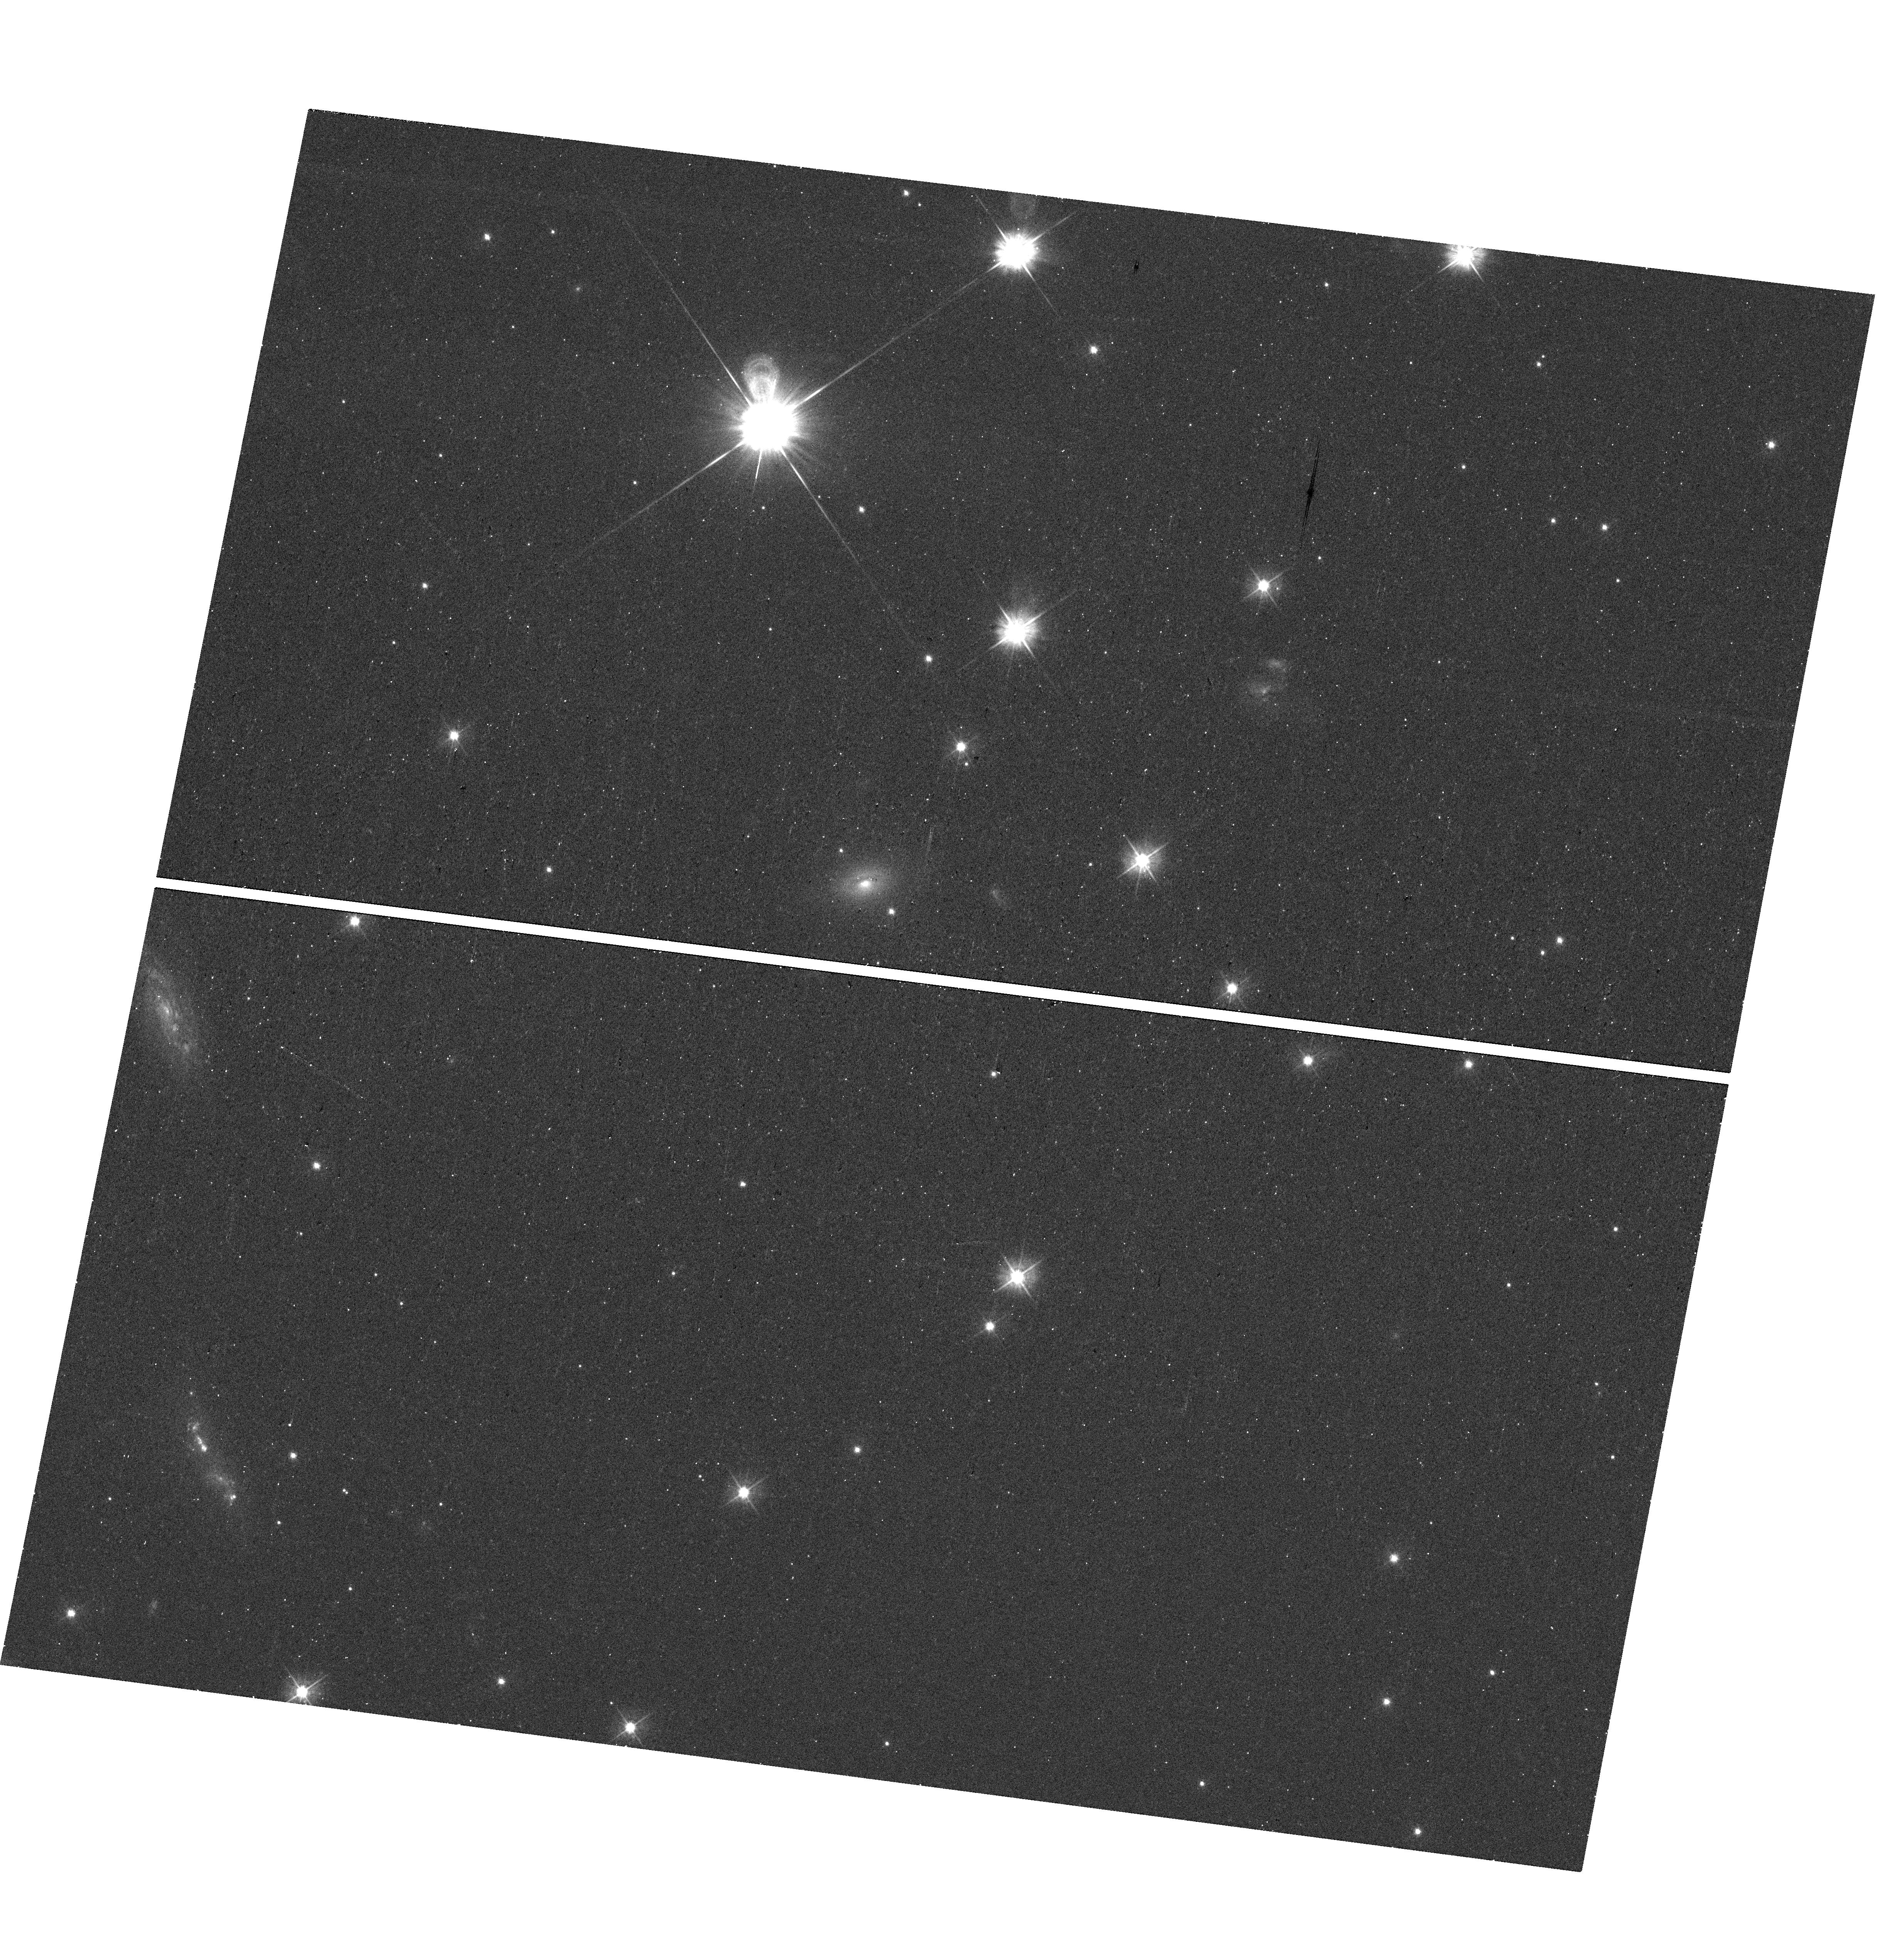
Target: SN2020WNT. Instrument: WFC3/UVIS. Filter: F475W. Exposure: 13 min. Observation ID: hst_16768_01_wfc3_uvis_f475w_ieon01

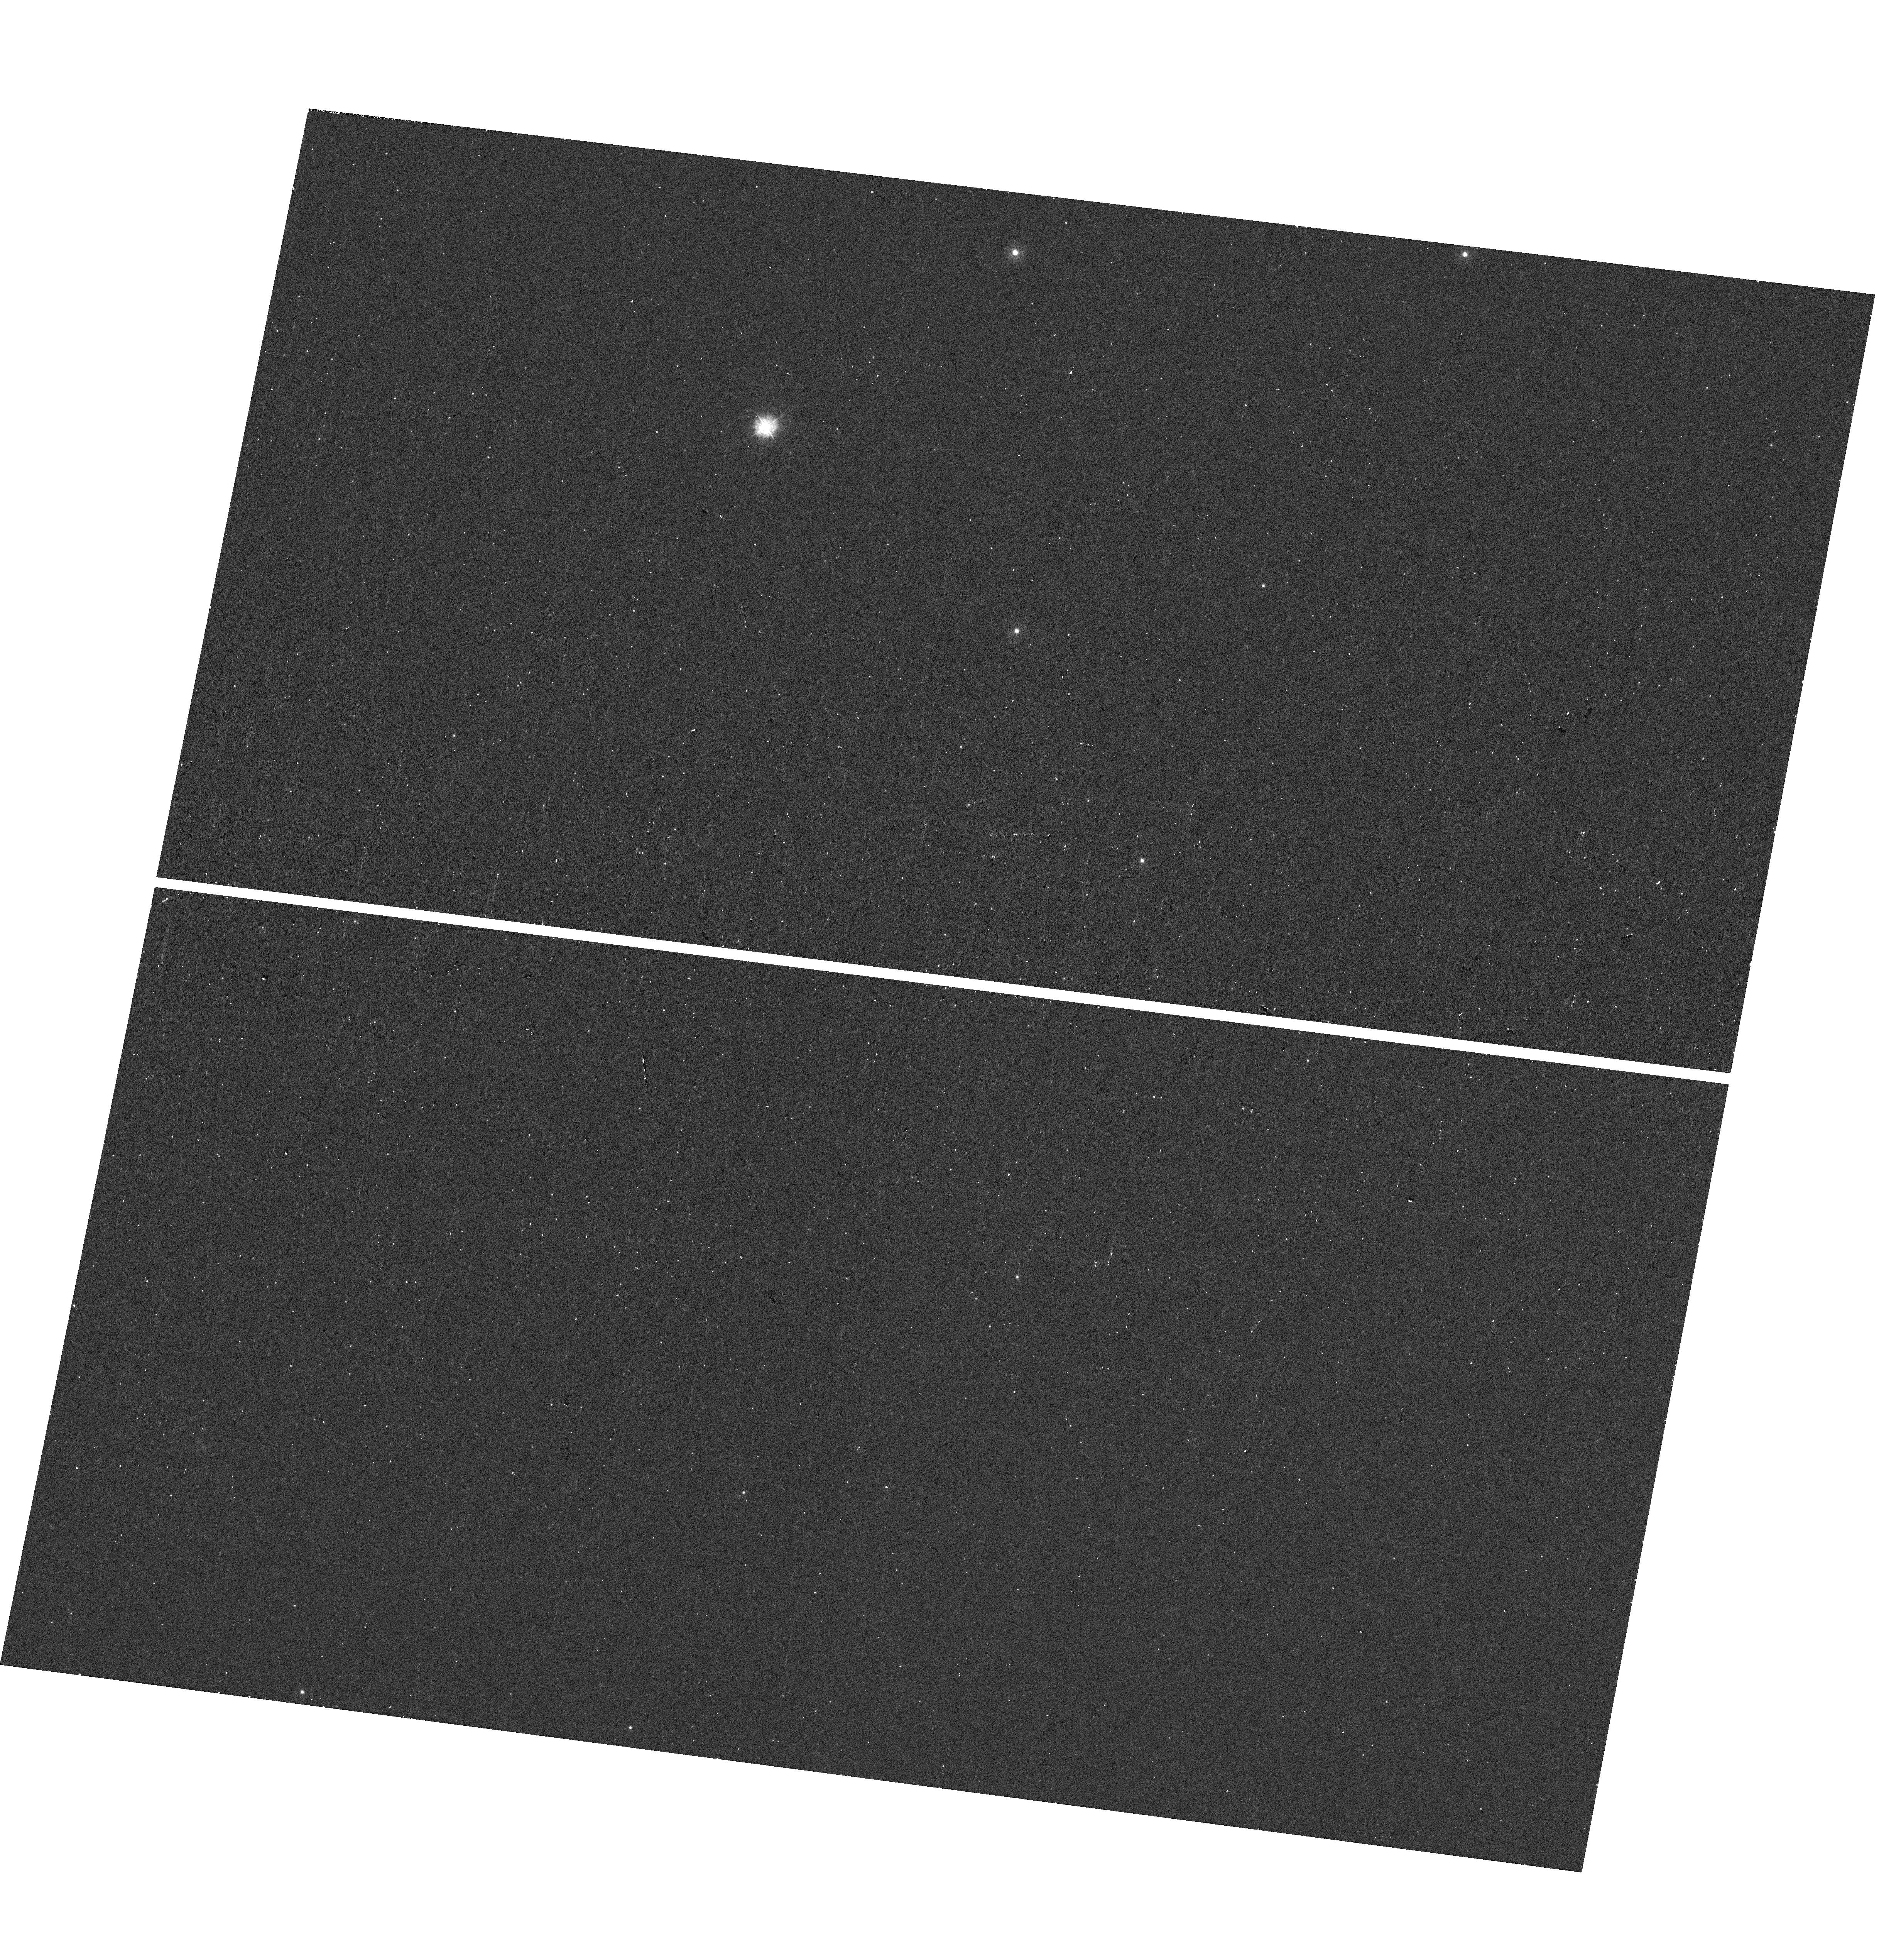
Target: SN2020WNT. Instrument: WFC3/UVIS. Filter: F275W. Exposure: 13 min. Observation ID: hst_16768_01_wfc3_uvis_f275w_ieon01

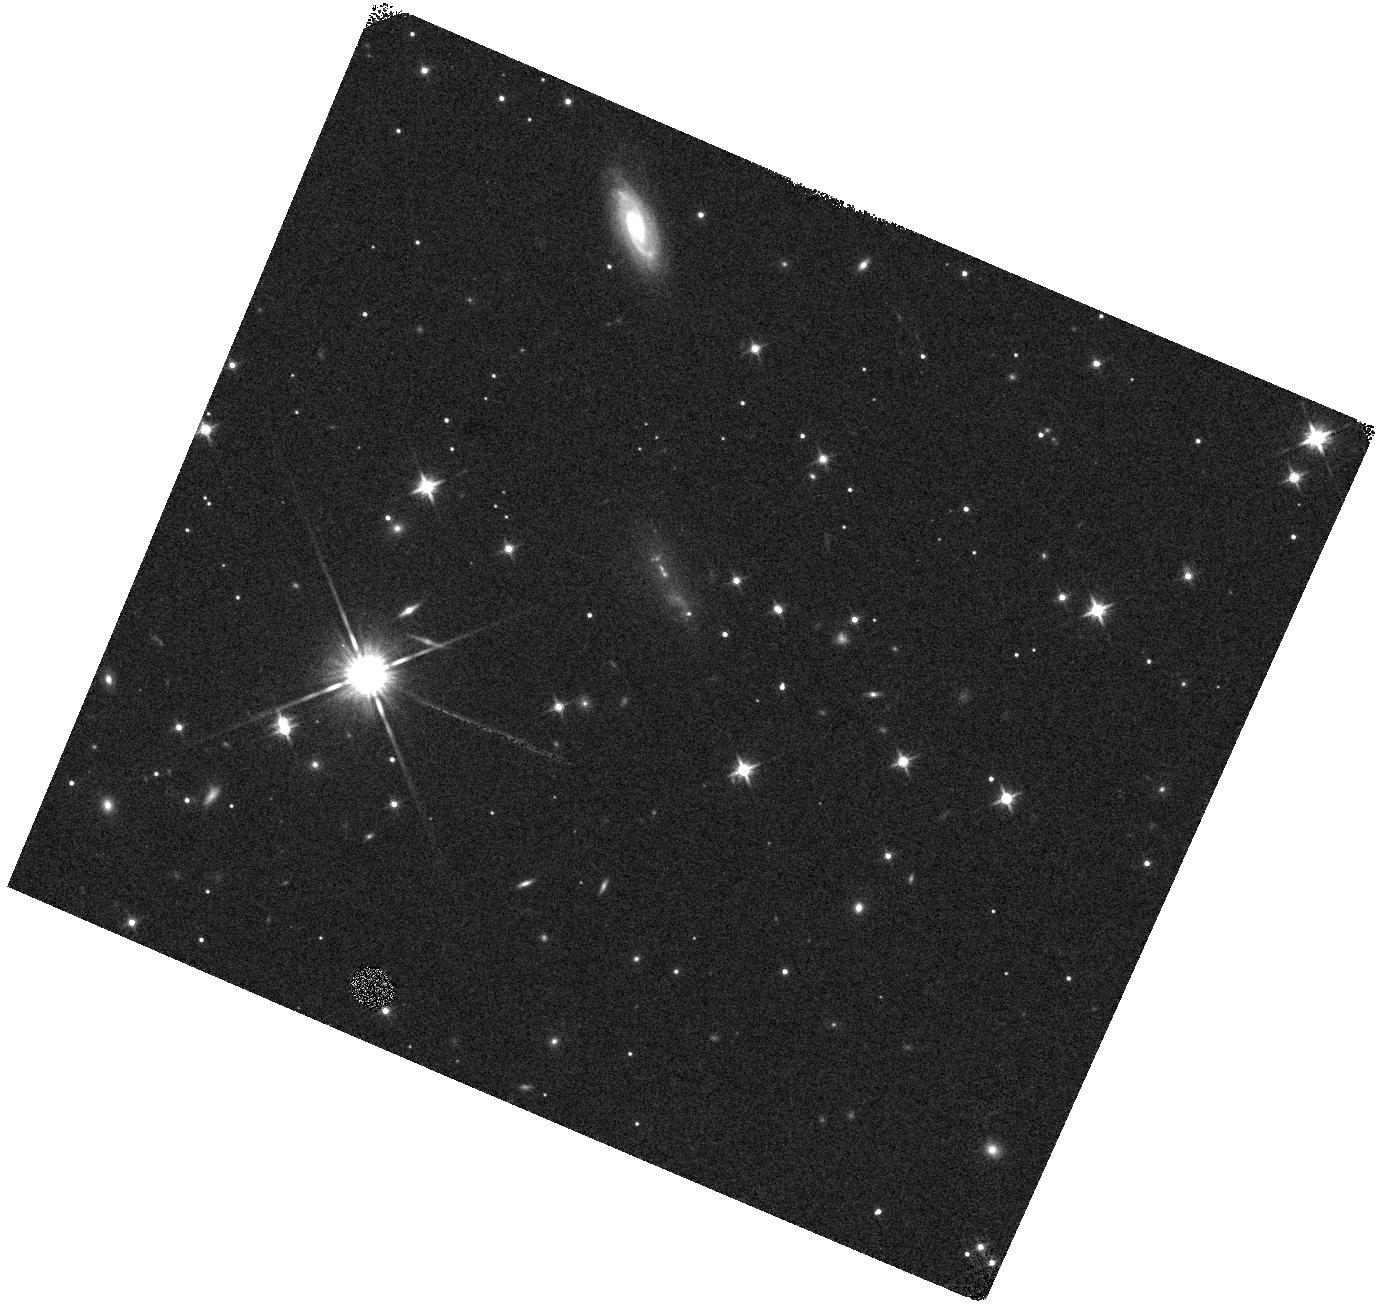
Target: SN2020WNT. Instrument: WFC3/IR. Filter: F140W. Exposure: 1 min. Observation ID: hst_16768_02_wfc3_ir_f140w_ieon02

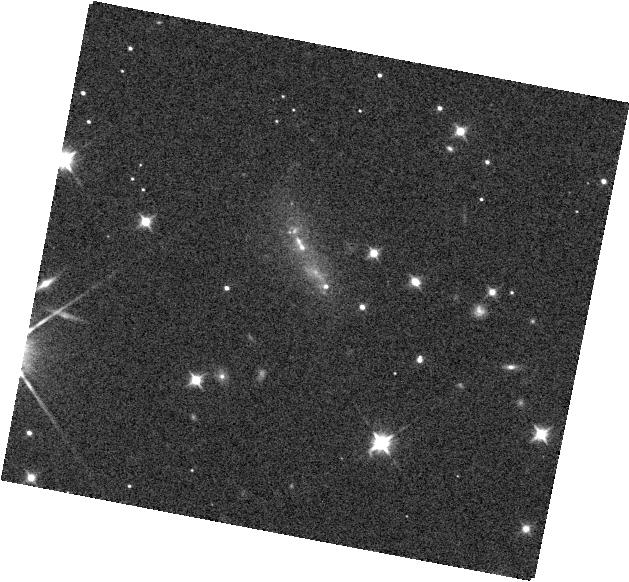
Target: SN2020WNT. Instrument: WFC3/IR. Filter: F105W. Exposure: 2 min. Observation ID: hst_16768_01_wfc3_ir_f105w_ieon01

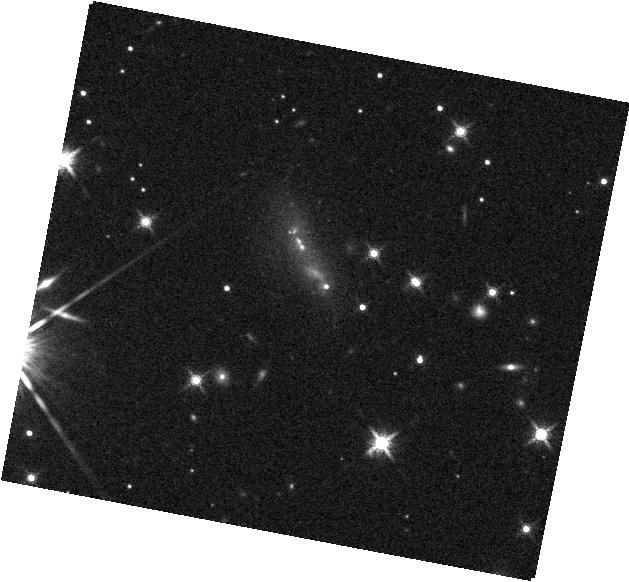
Target: SN2020WNT. Instrument: WFC3/IR. Filter: F160W. Exposure: 4 min. Observation ID: hst_16768_01_wfc3_ir_f160w_ieon01

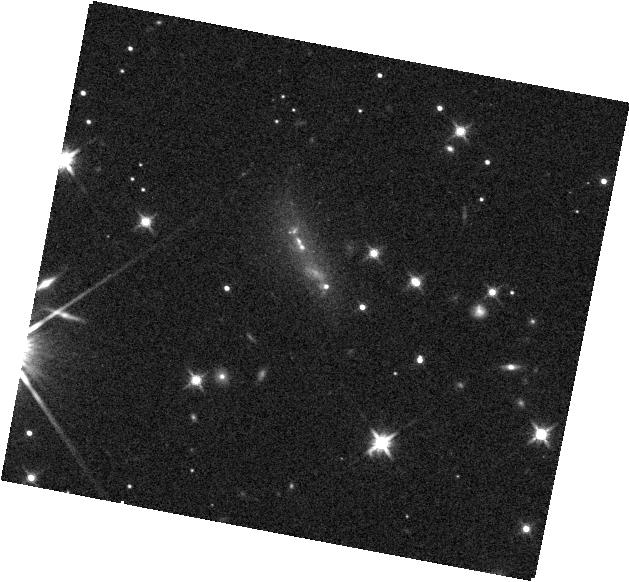
Target: SN2020WNT. Instrument: WFC3/IR. Filter: F140W. Exposure: 2 min. Observation ID: hst_16768_01_wfc3_ir_f140w_ieon01

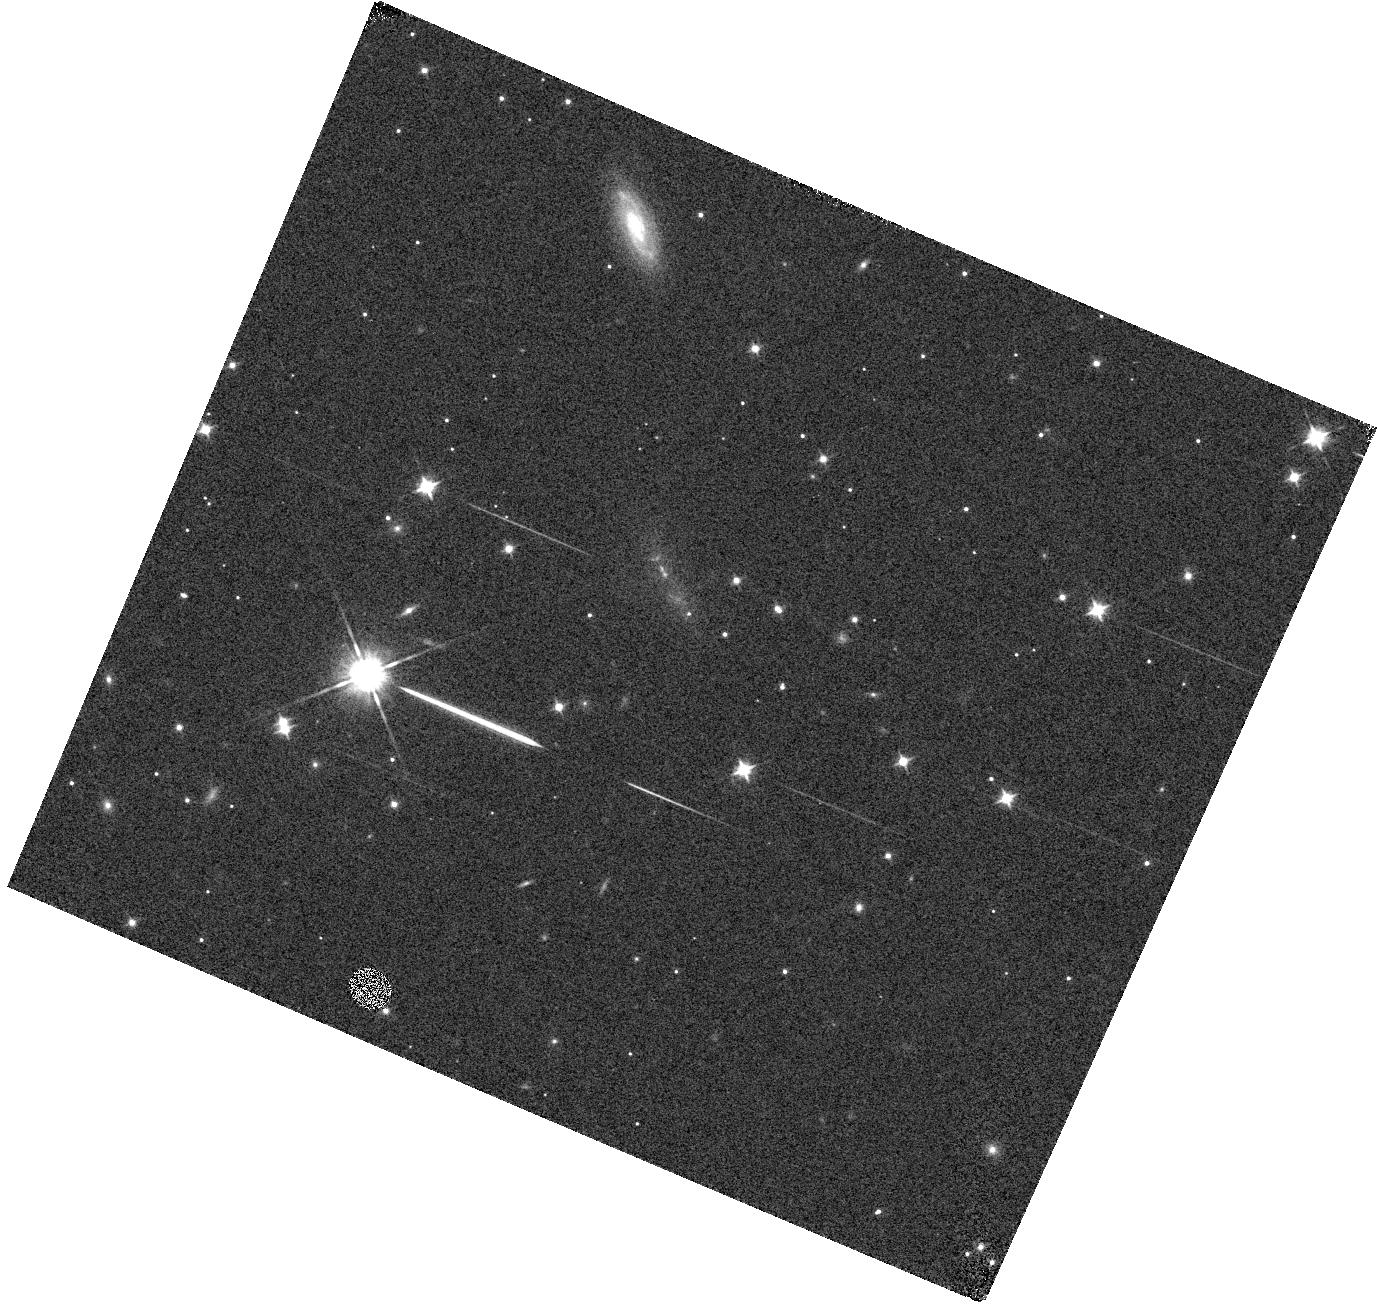
Target: SN2020WNT. Instrument: WFC3/IR. Filter: F105W. Exposure: 1 min. Observation ID: hst_16768_02_wfc3_ir_f105w_ieon02

Supernova 2020wnt: a pair-instability explosion in our backyard? (PI: Tinyanont, Samaporn)

We propose for one orbit of WFC3 UVIS/IR imaging, and one non-disruptive ToO orbit of WFC3 IR grism spectroscopy of a nearby superluminous supernova (SLSN) 2020wnt to discern whether it is a pair-instability (PI) SN. PISNe are the theoretical death of a 140-260 solar mass stars, and they may be a dominant contributor to nucleosynthesis in the early universe. A direct observation of a bona fide PISN does not yet exist in the literature. SN 2020wnt is the best candidate for a PISN yet discovered. It has a long rise from a large ejecta mass (~60 Msun) to a peak luminosity of -20.5 mags; both consistent with some PISN models. The light curve declines post-maximum with a rate of 0.01 mag/day, consistent with the radioactive decay of Co-56. Lastly, latest near-IR spectrum shows shows features associated with Fe-group elements. These features point to an explosion that produces a copious amount of nickel, like a PISN. Our imaging observations will (i) determine whether the SN is still bright enough for the grism observations and (ii) probe the host properties local to the SN site. If the SN is brighter than 22 mags in the F140W filter, we will trigger a non-disruptive ToO to obtain grism spectroscopy. The particular lines we aim to observe are the [S I], [Si I] and [Fe II] line complexes around 1.1, 1.25, and 1.6 micron. The nebular spectrum will measure the nucleosynthetic yield of the SN, and unambiguously determine whether SN 2020wnt is a PISN or other more common deaths of a massive star.